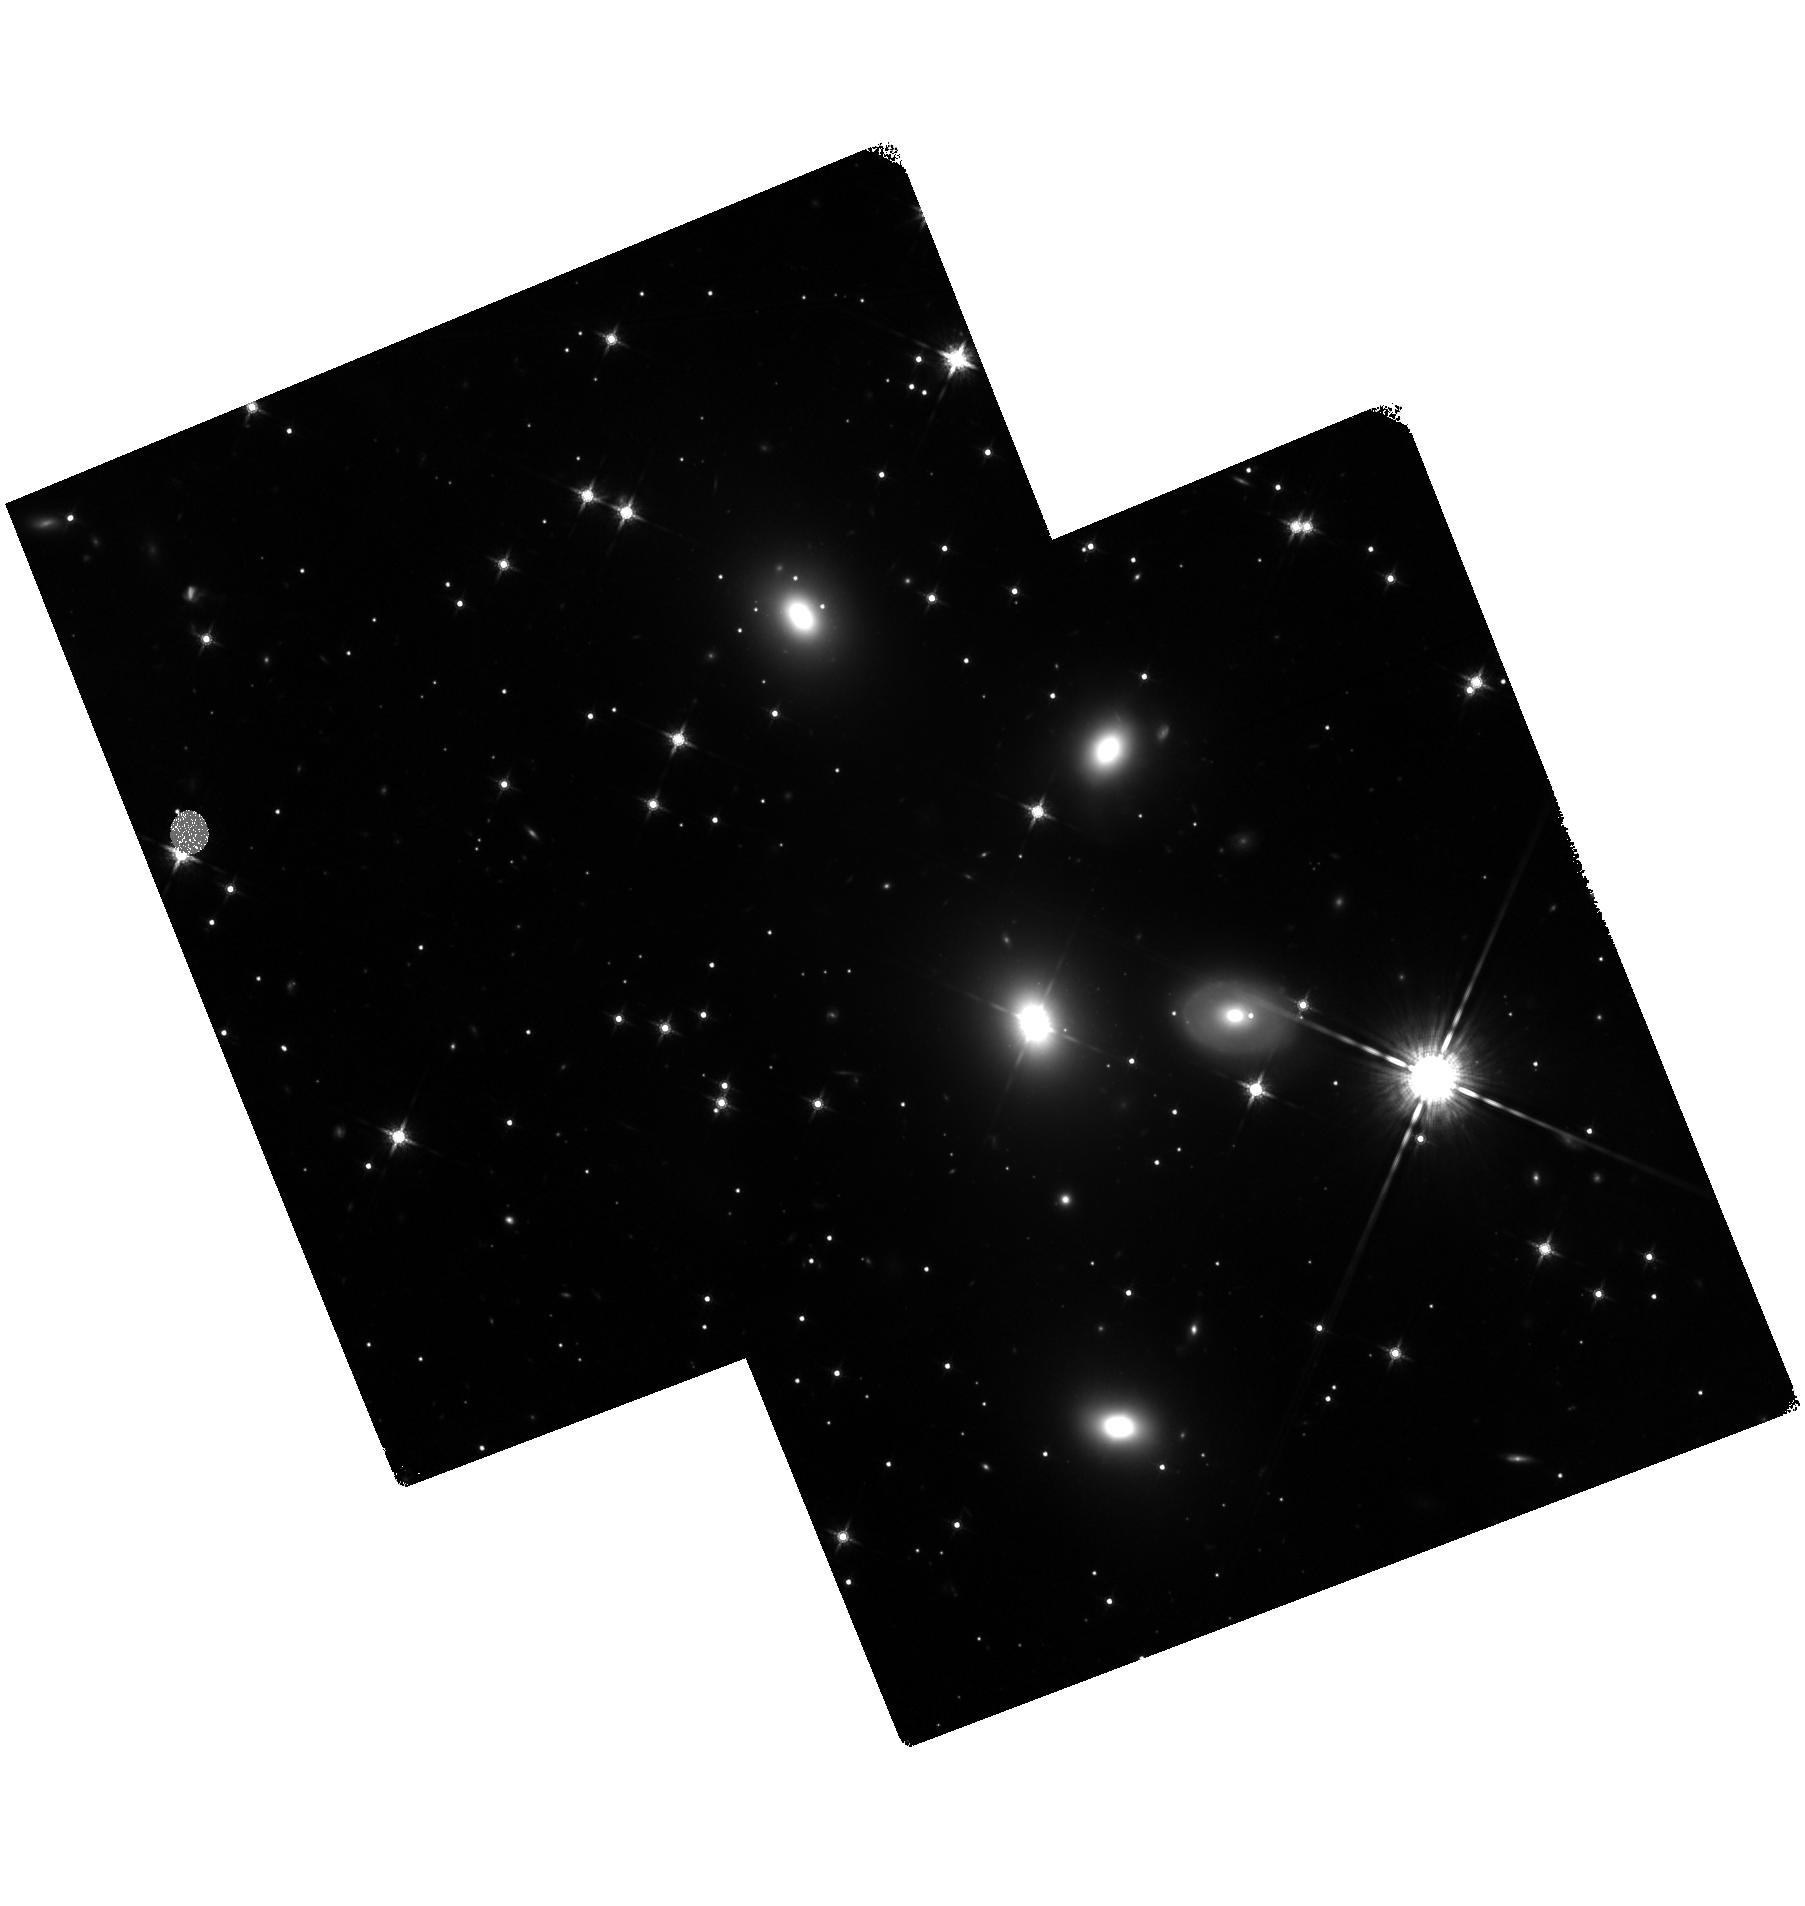
Target: 3C111POS3. Instrument: WFC3/IR. Filter: F160W. Exposure: 1.4 h. Observation ID: hst_13114_01_wfc3_ir_f160w_ic5c01

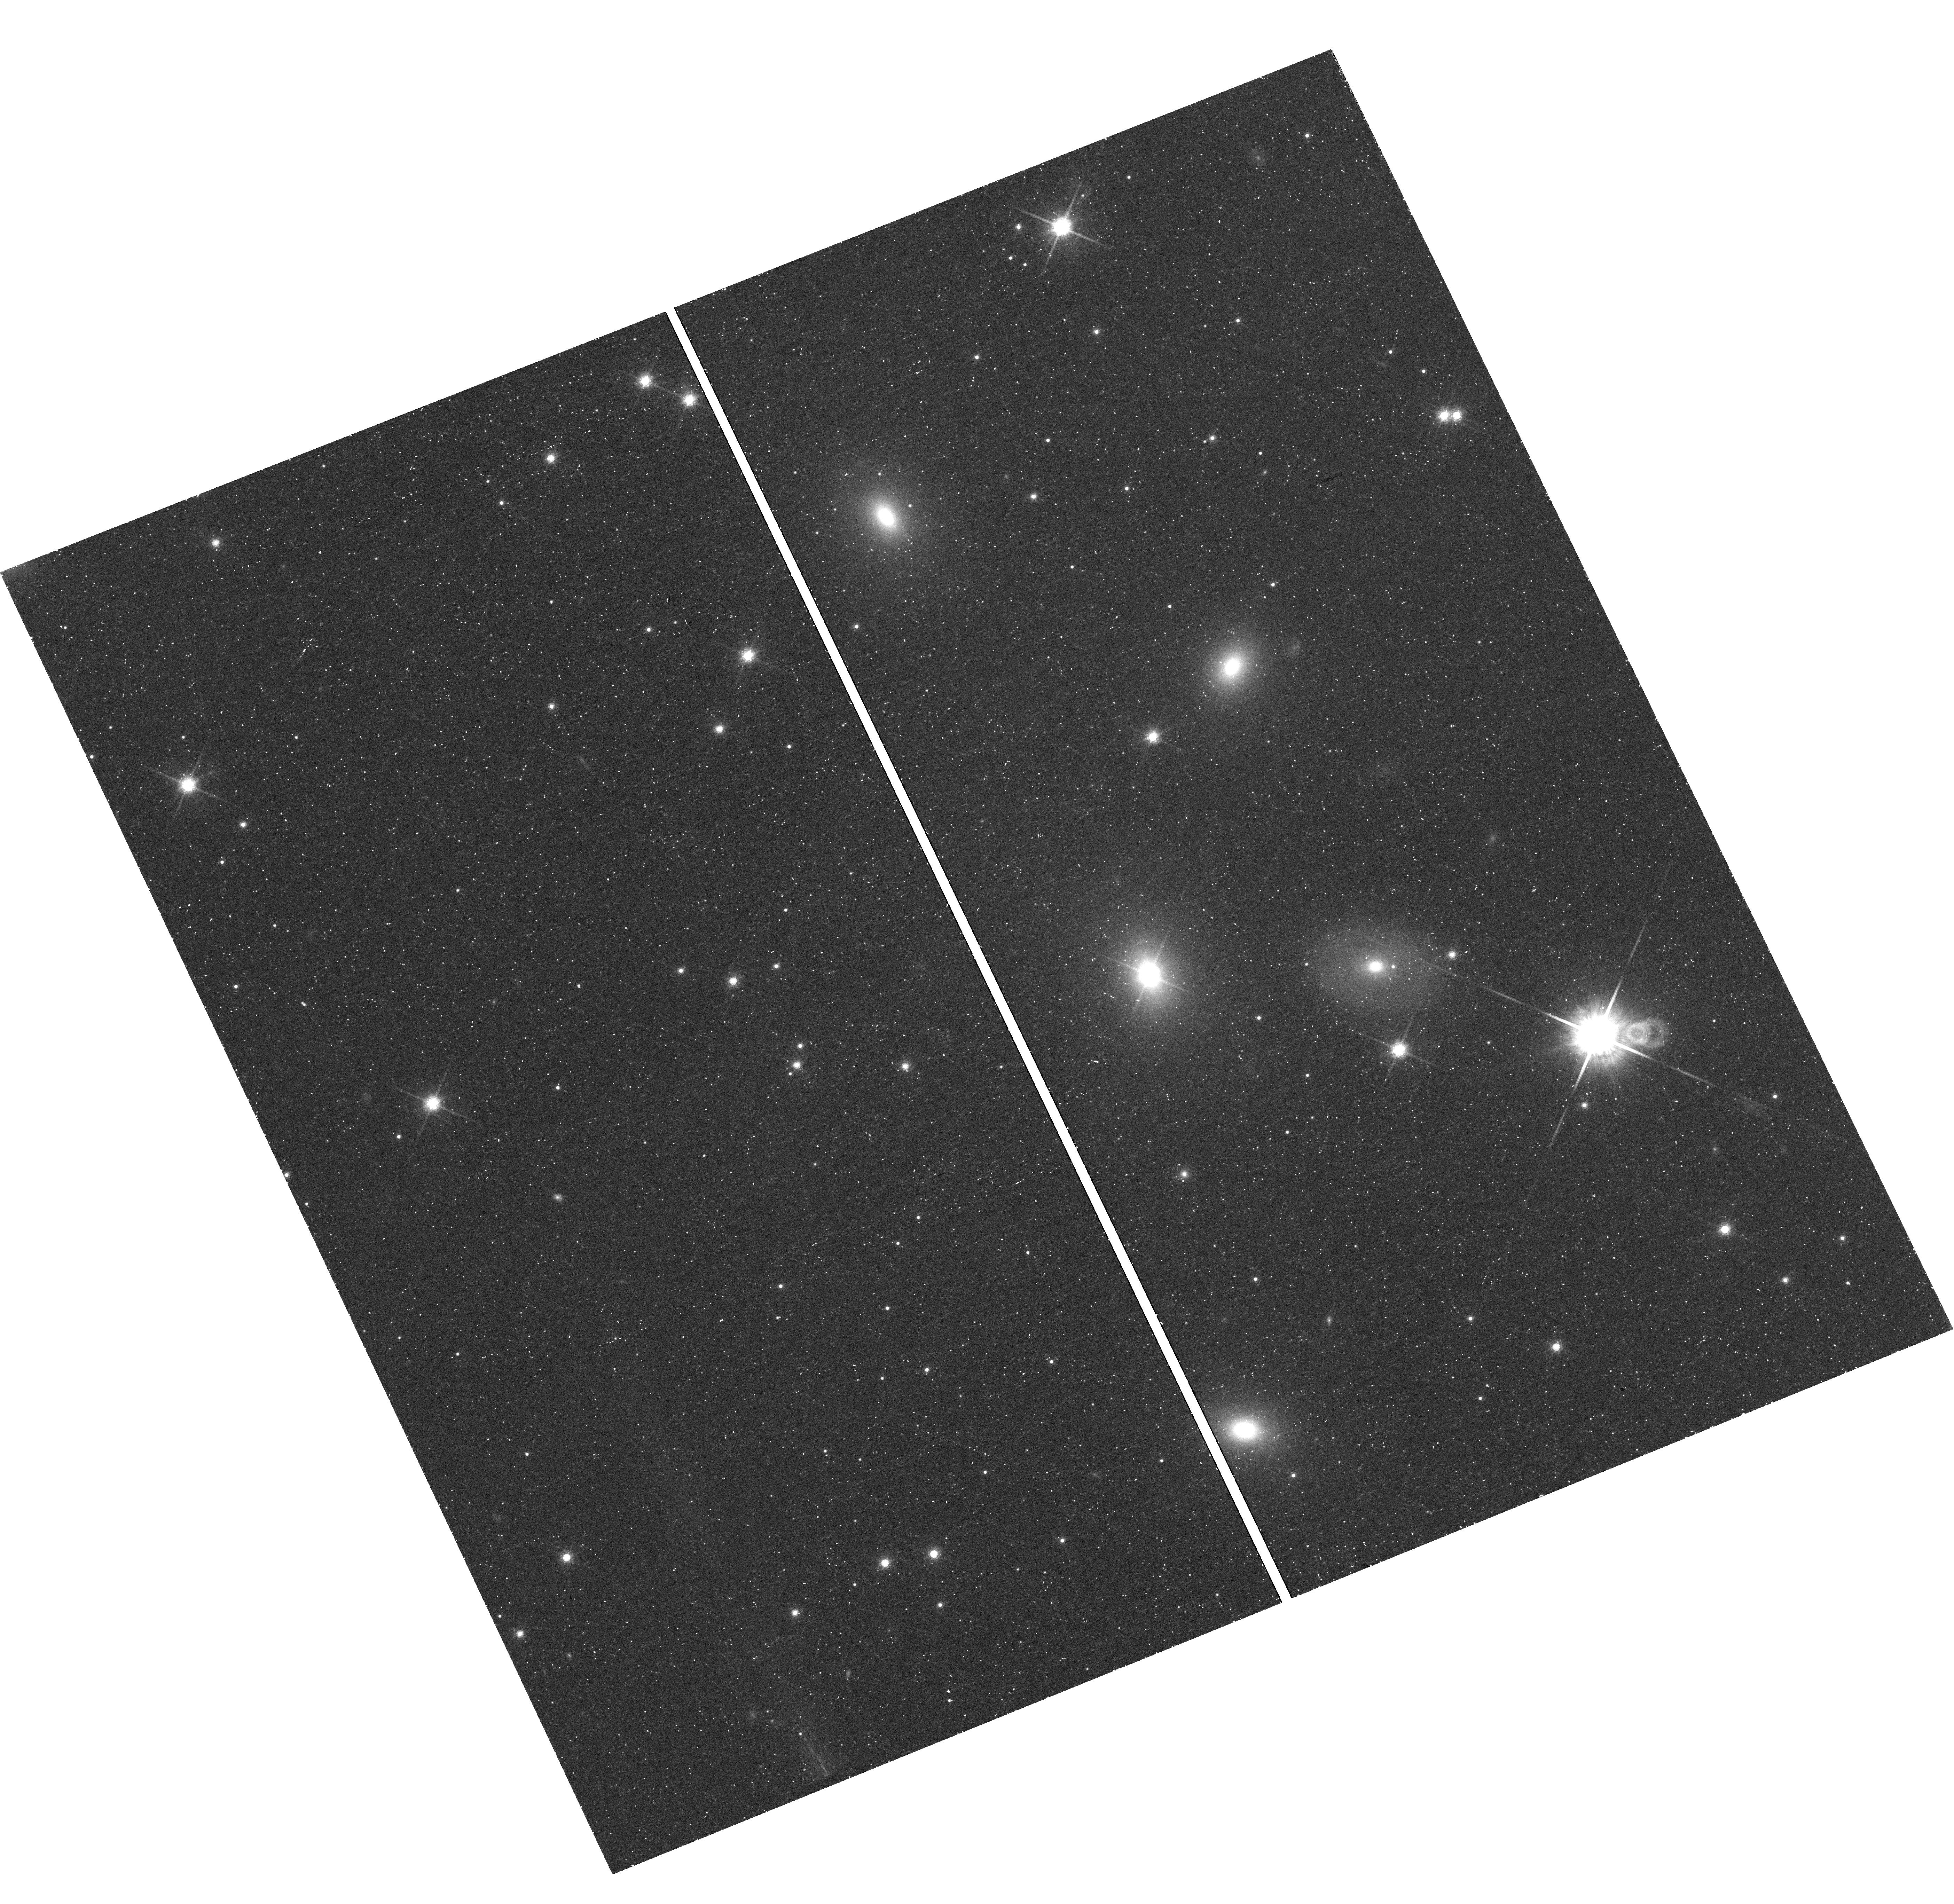
Target: 3C111POS1. Instrument: WFC3/UVIS. Filter: F850LP. Exposure: 42 min. Observation ID: hst_13114_01_wfc3_uvis_f850lp_ic5c01

3C 111: An Ideal Galaxy for Revealing Jet Physics (PI: Perlman, Eric S.)

One of Chandra's milestone discoveries was that many quasar and radio galaxy jets are X-ray emitters. The emission process for these objects has become the source of much debate, with both synchrotron and inverse-Compton processes possible, and with implications that impact not only on jet physics but also cluster and galaxy feedback modells. To obtain the best constraints on the jet physics it is critical to study long, relatively nearby jets. We therefore propose deep Chandra + HST observations of 3C 111, which has an extraordinary, 2-arcminute long X-ray jet, . We will constrain the X-ray and optical morphologies of the knot and hotspots, and obtain X-ray spectra and broadband spectral energy distributions for all components. This will constrain the emission mechanism and the evolution of jet parameters as a function of distance from the AGN.